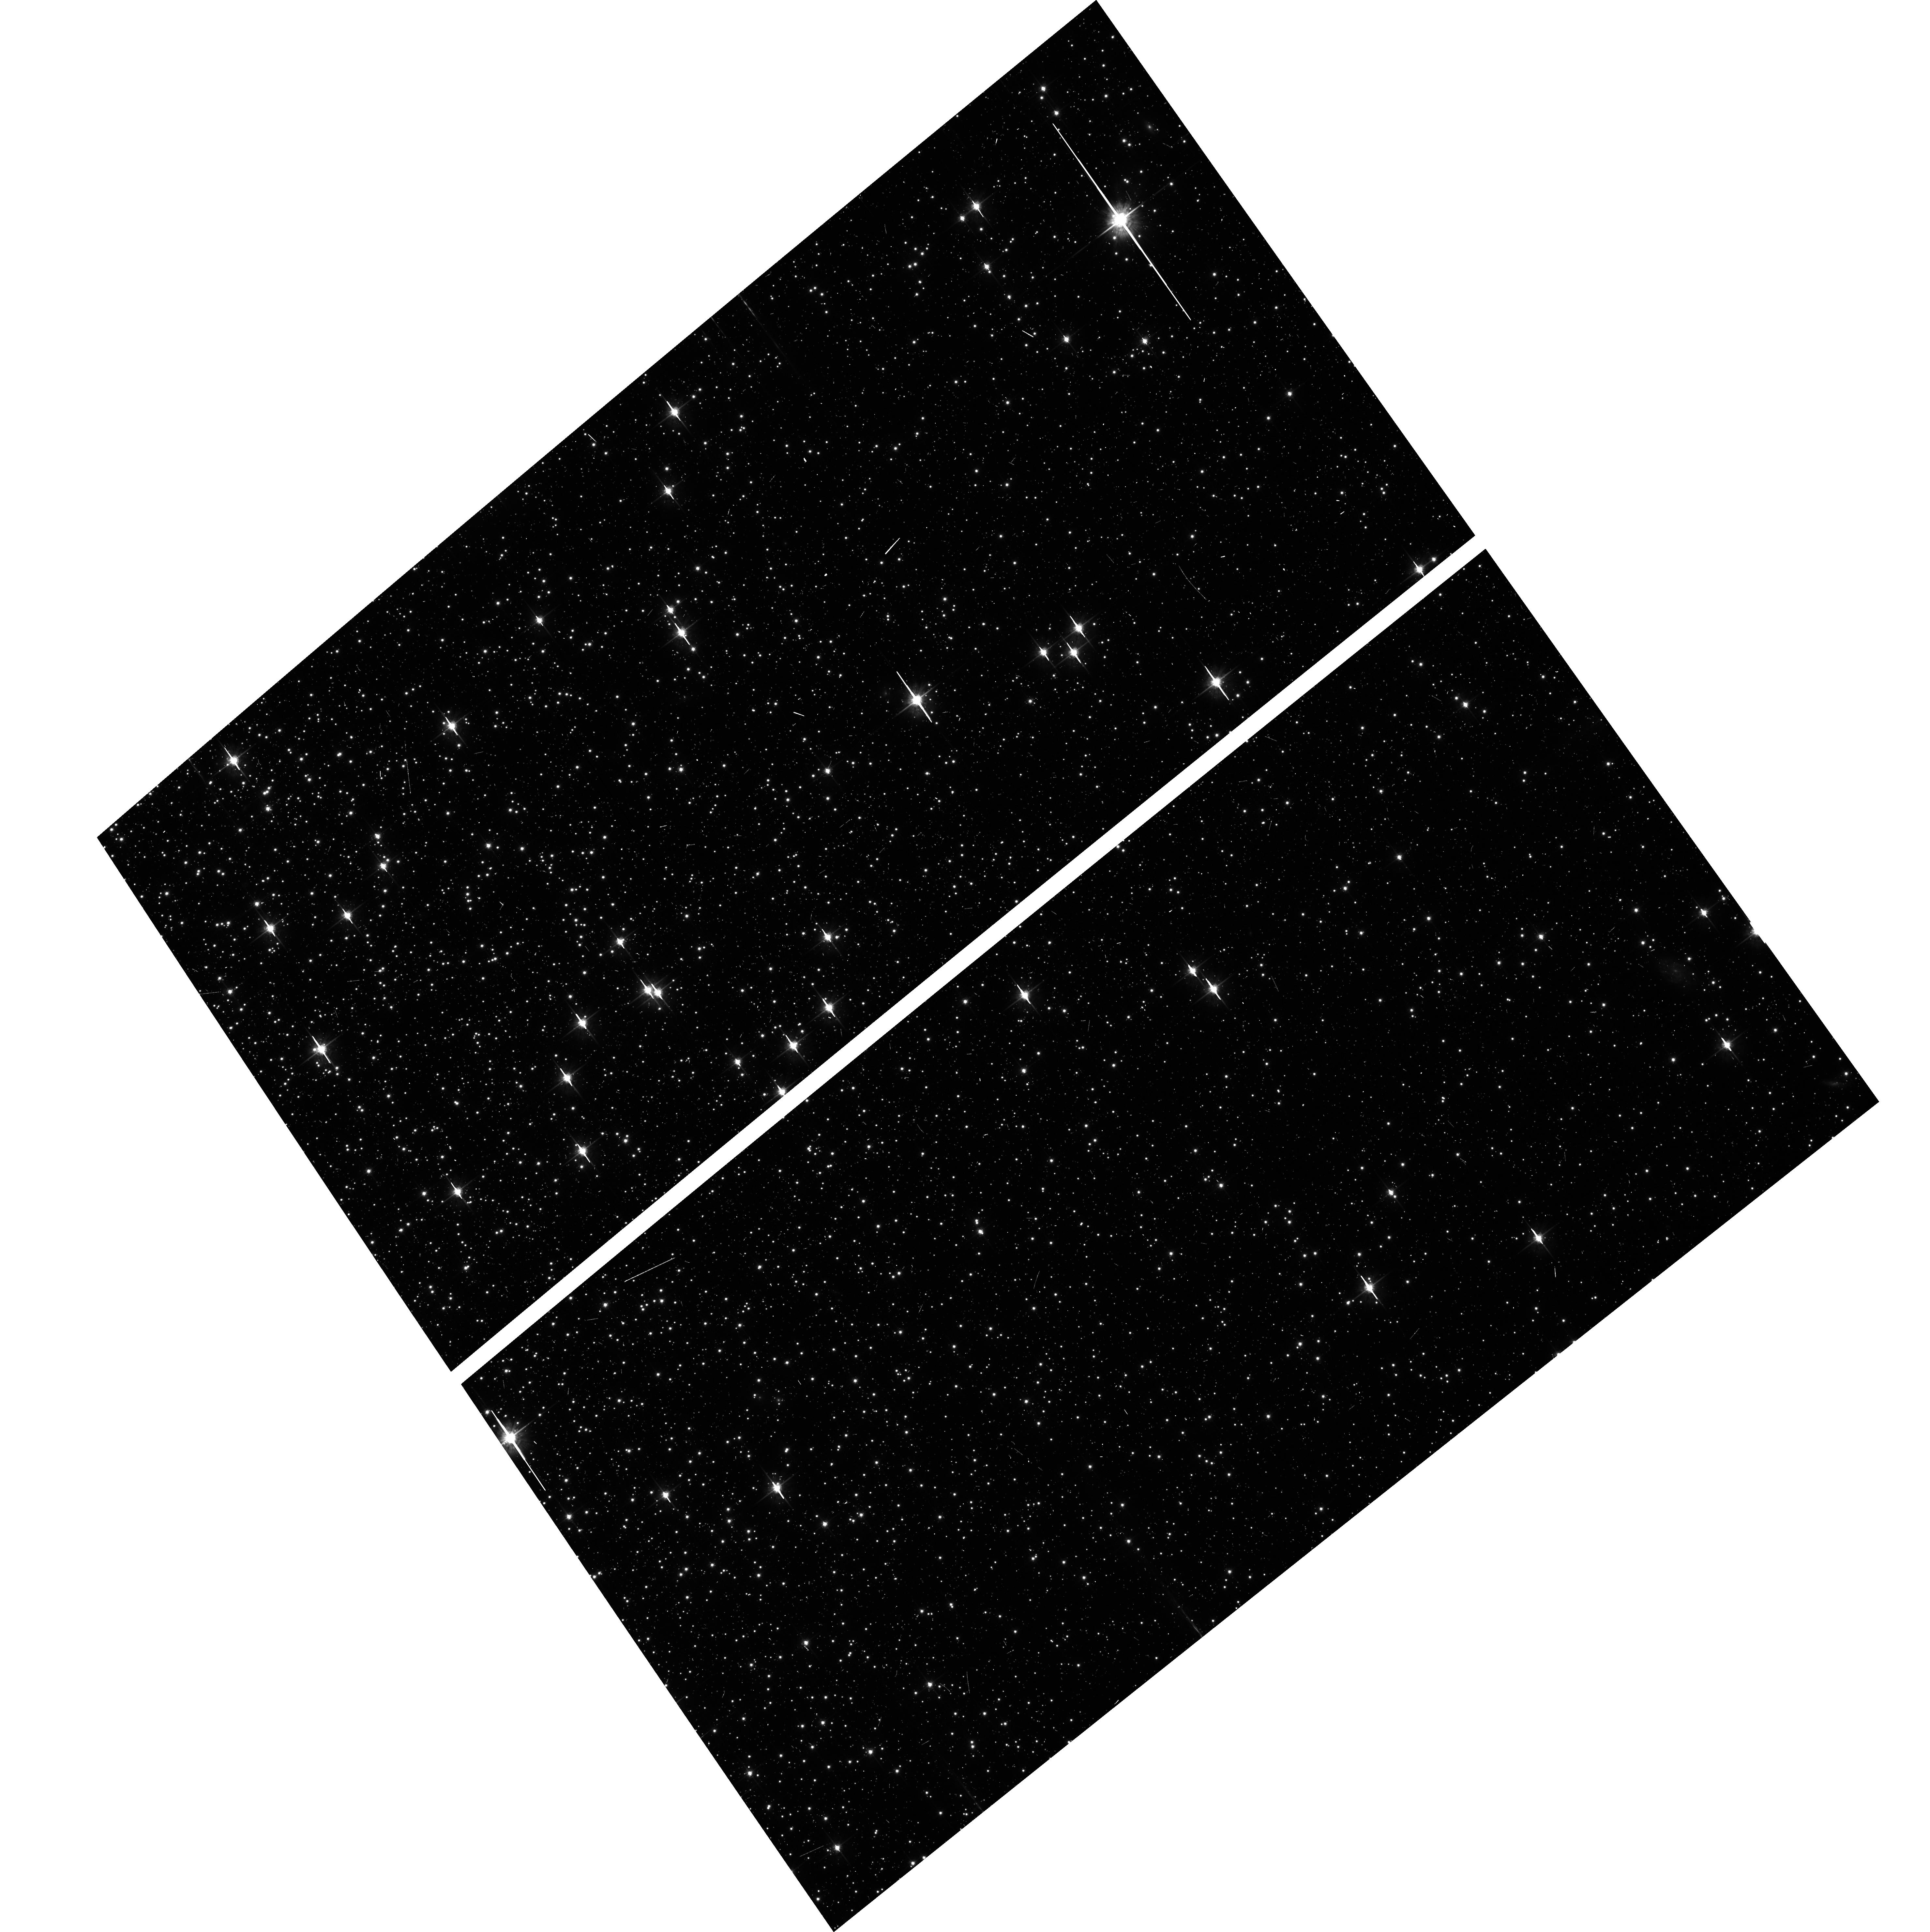
Target: NGC104-WFC. Instrument: ACS/WFC. Filter: F625W. Exposure: 5 min. Observation ID: hst_14511_01_acs_wfc_f625w_jd5701

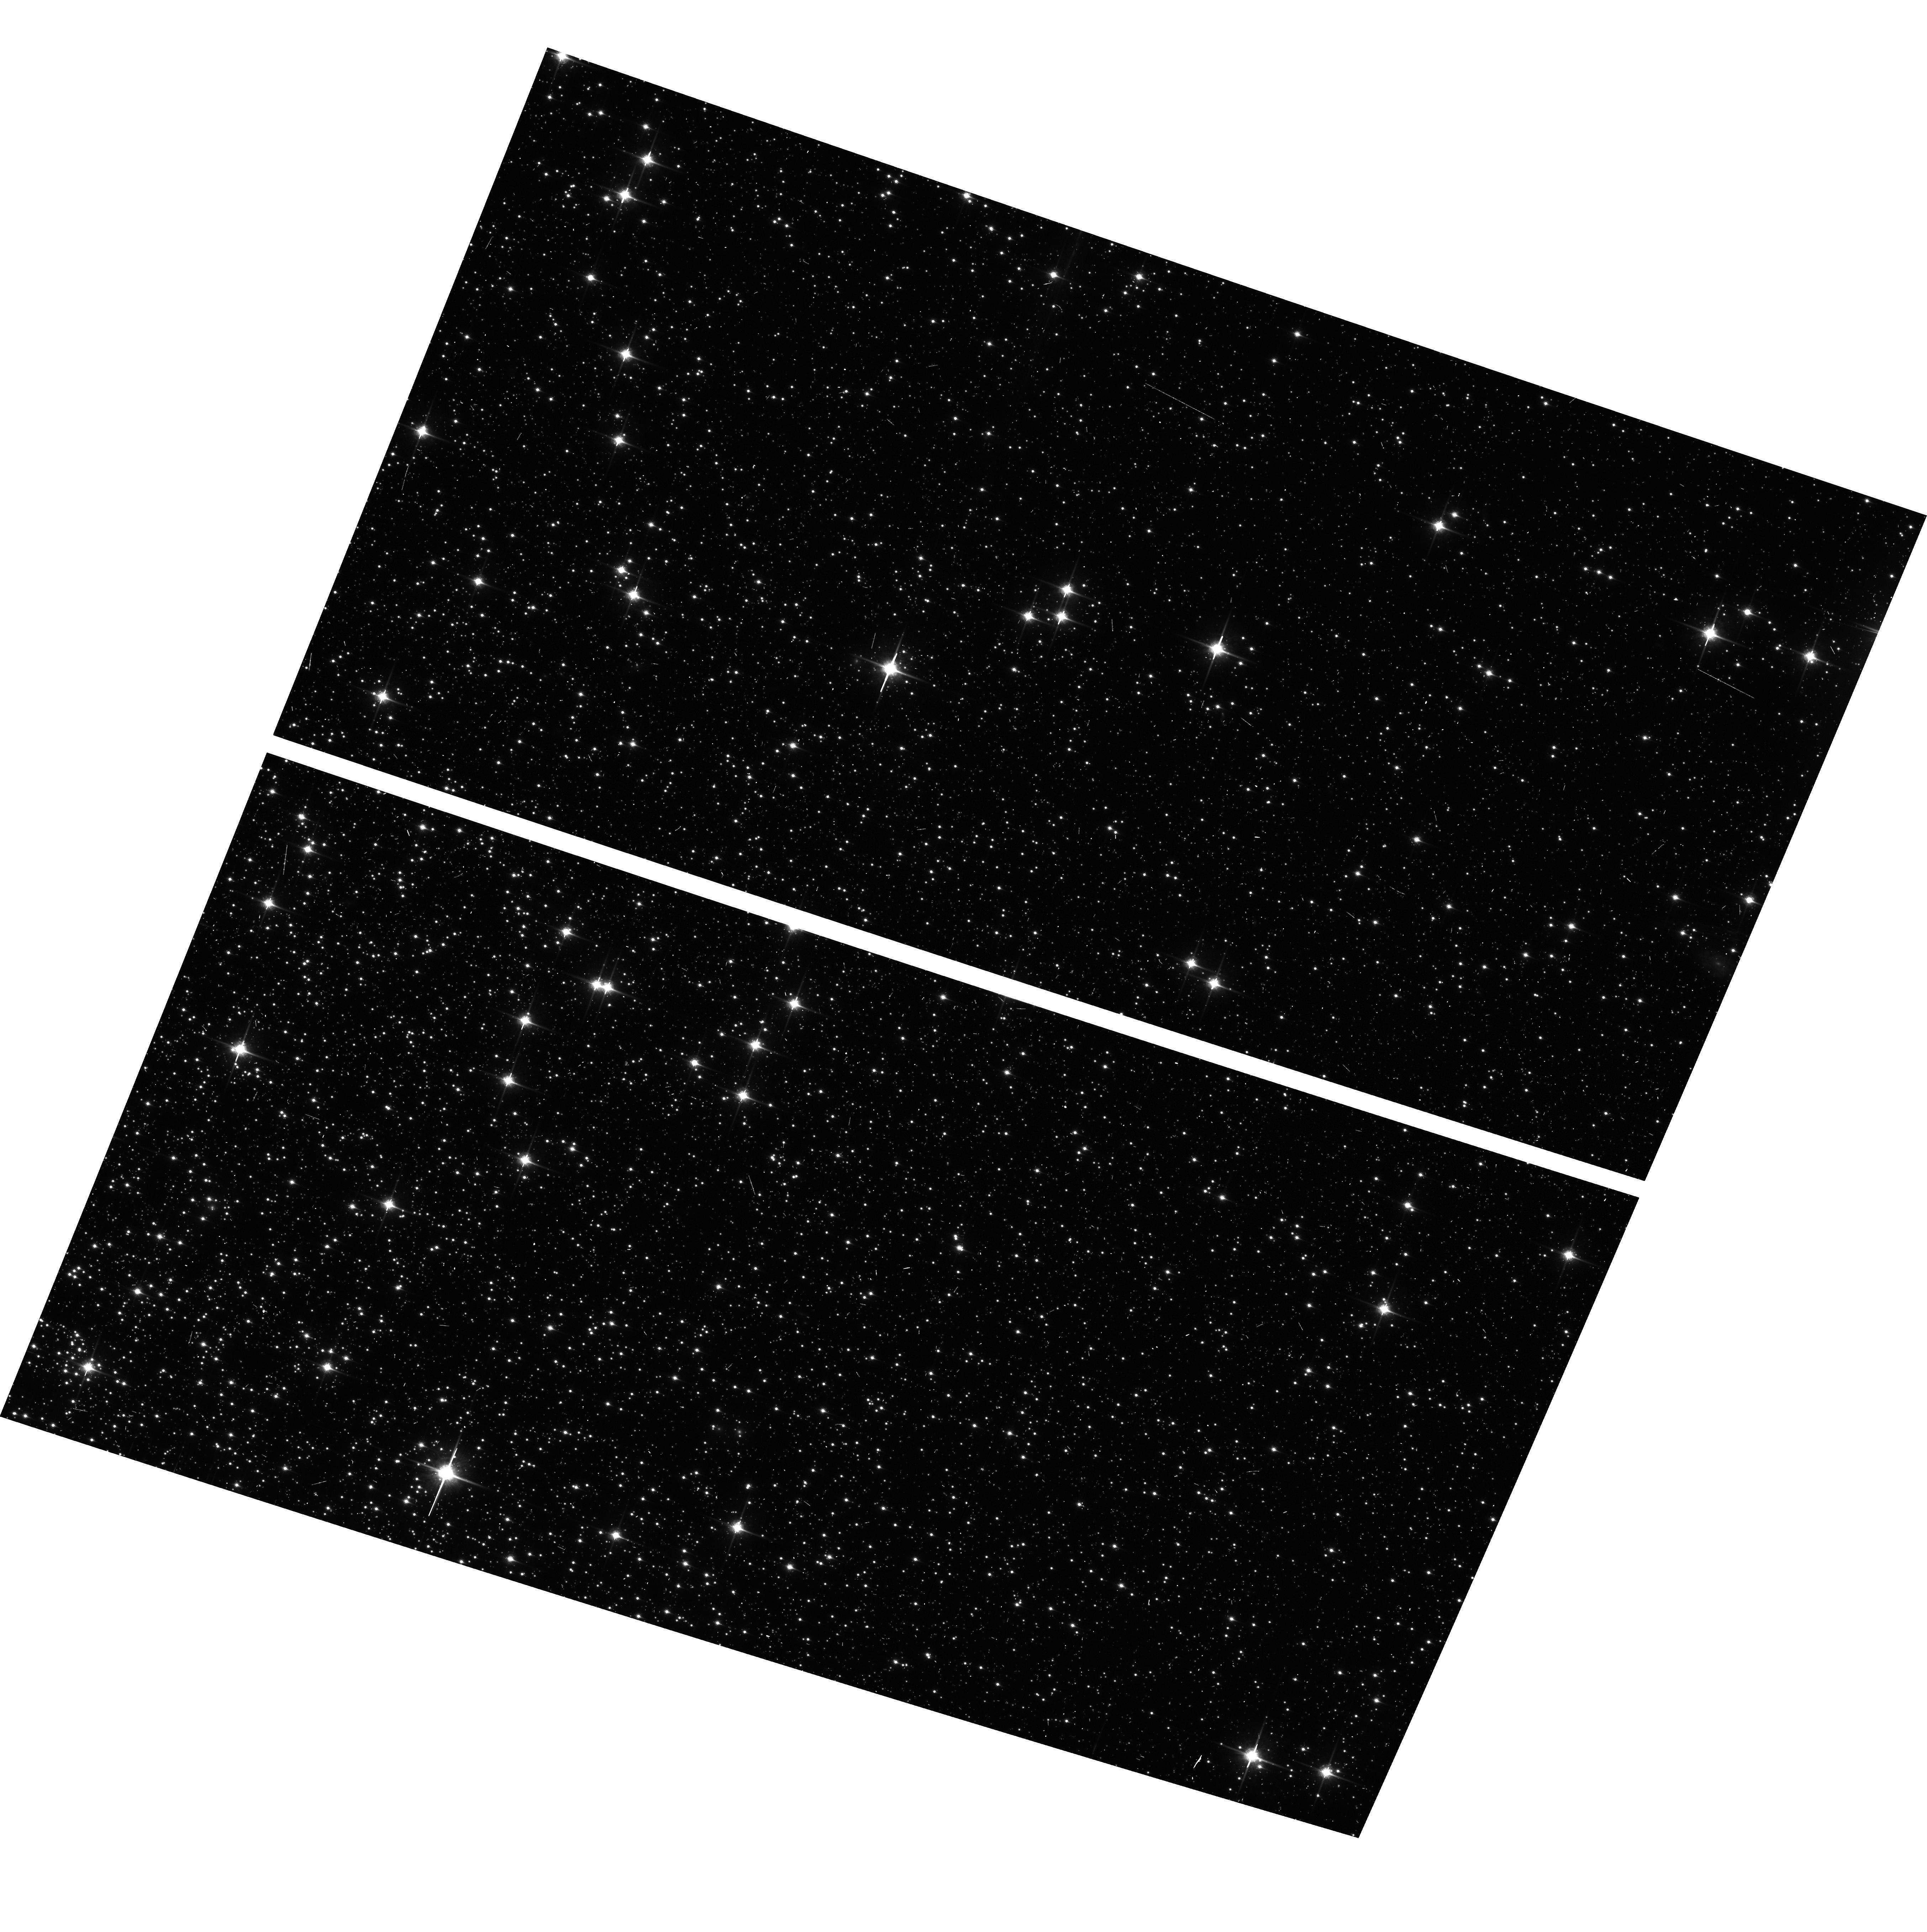
Target: NGC104-WFC. Instrument: ACS/WFC. Filter: F850LP. Exposure: 6 min. Observation ID: hst_14511_02_acs_wfc_f850lp_jd5702

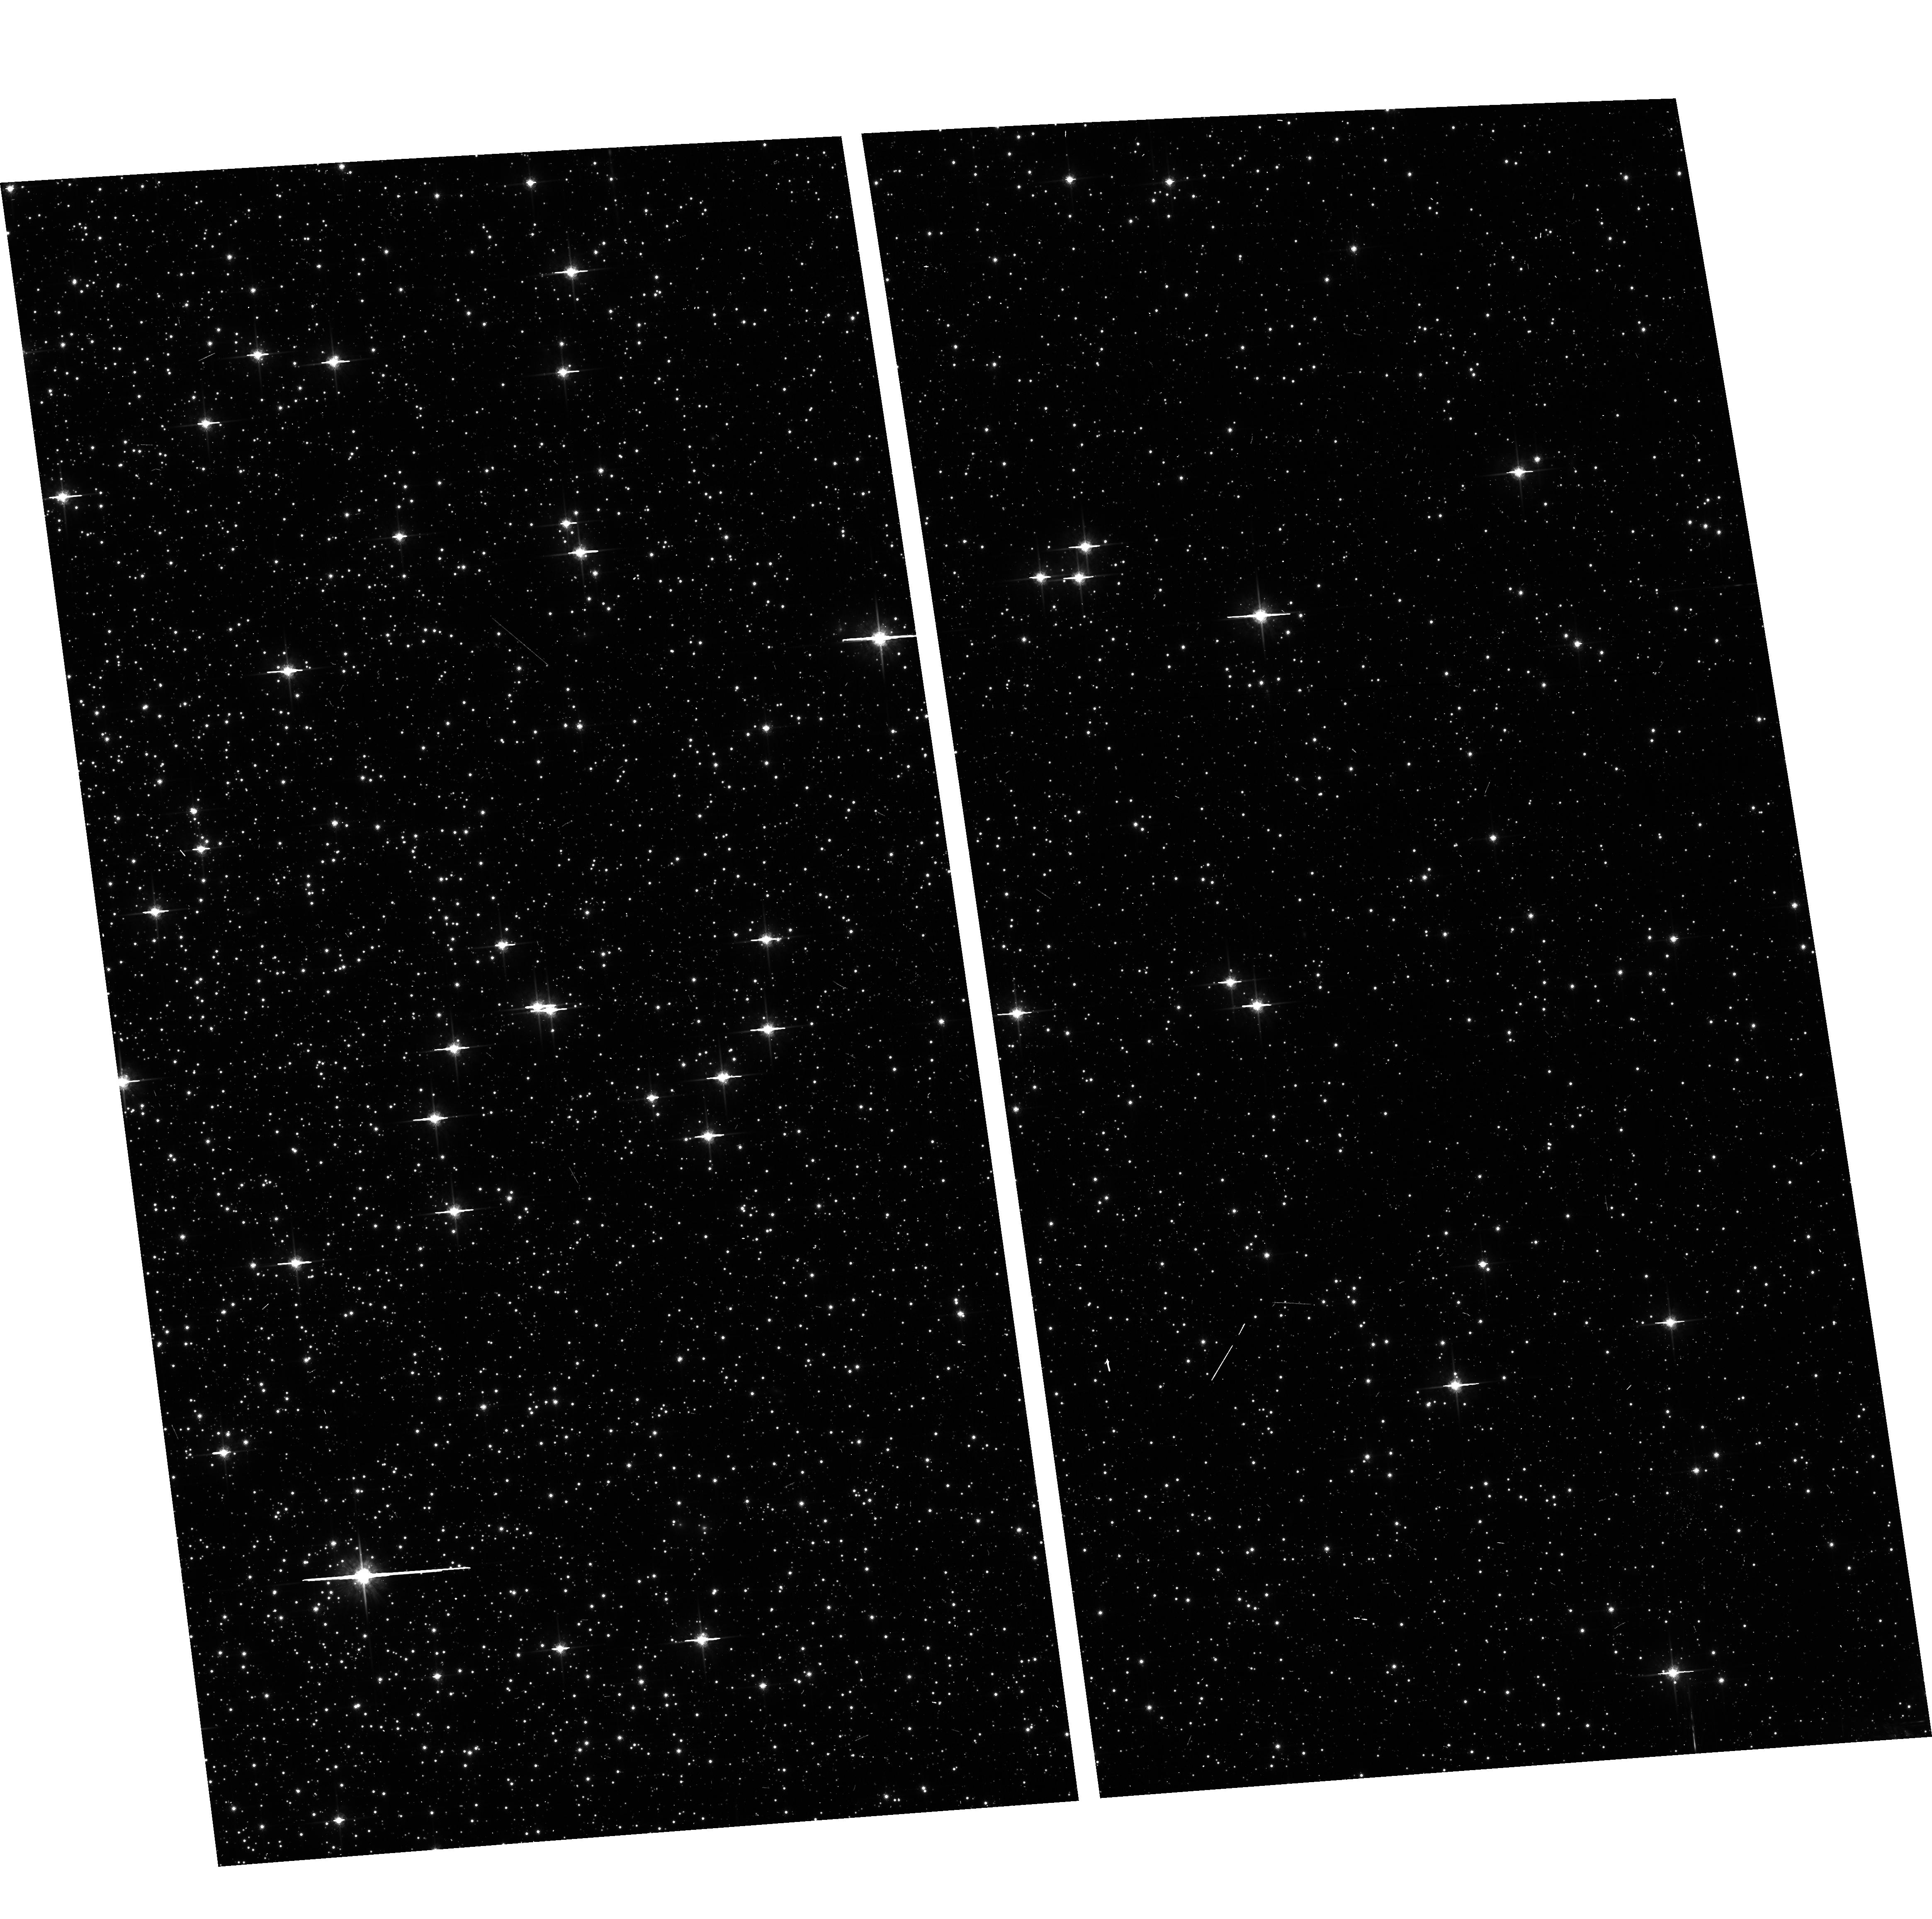
Target: NGC104-WFC. Instrument: ACS/WFC. Filter: F775W. Exposure: 6 min. Observation ID: hst_14511_03_acs_wfc_f775w_jd5703

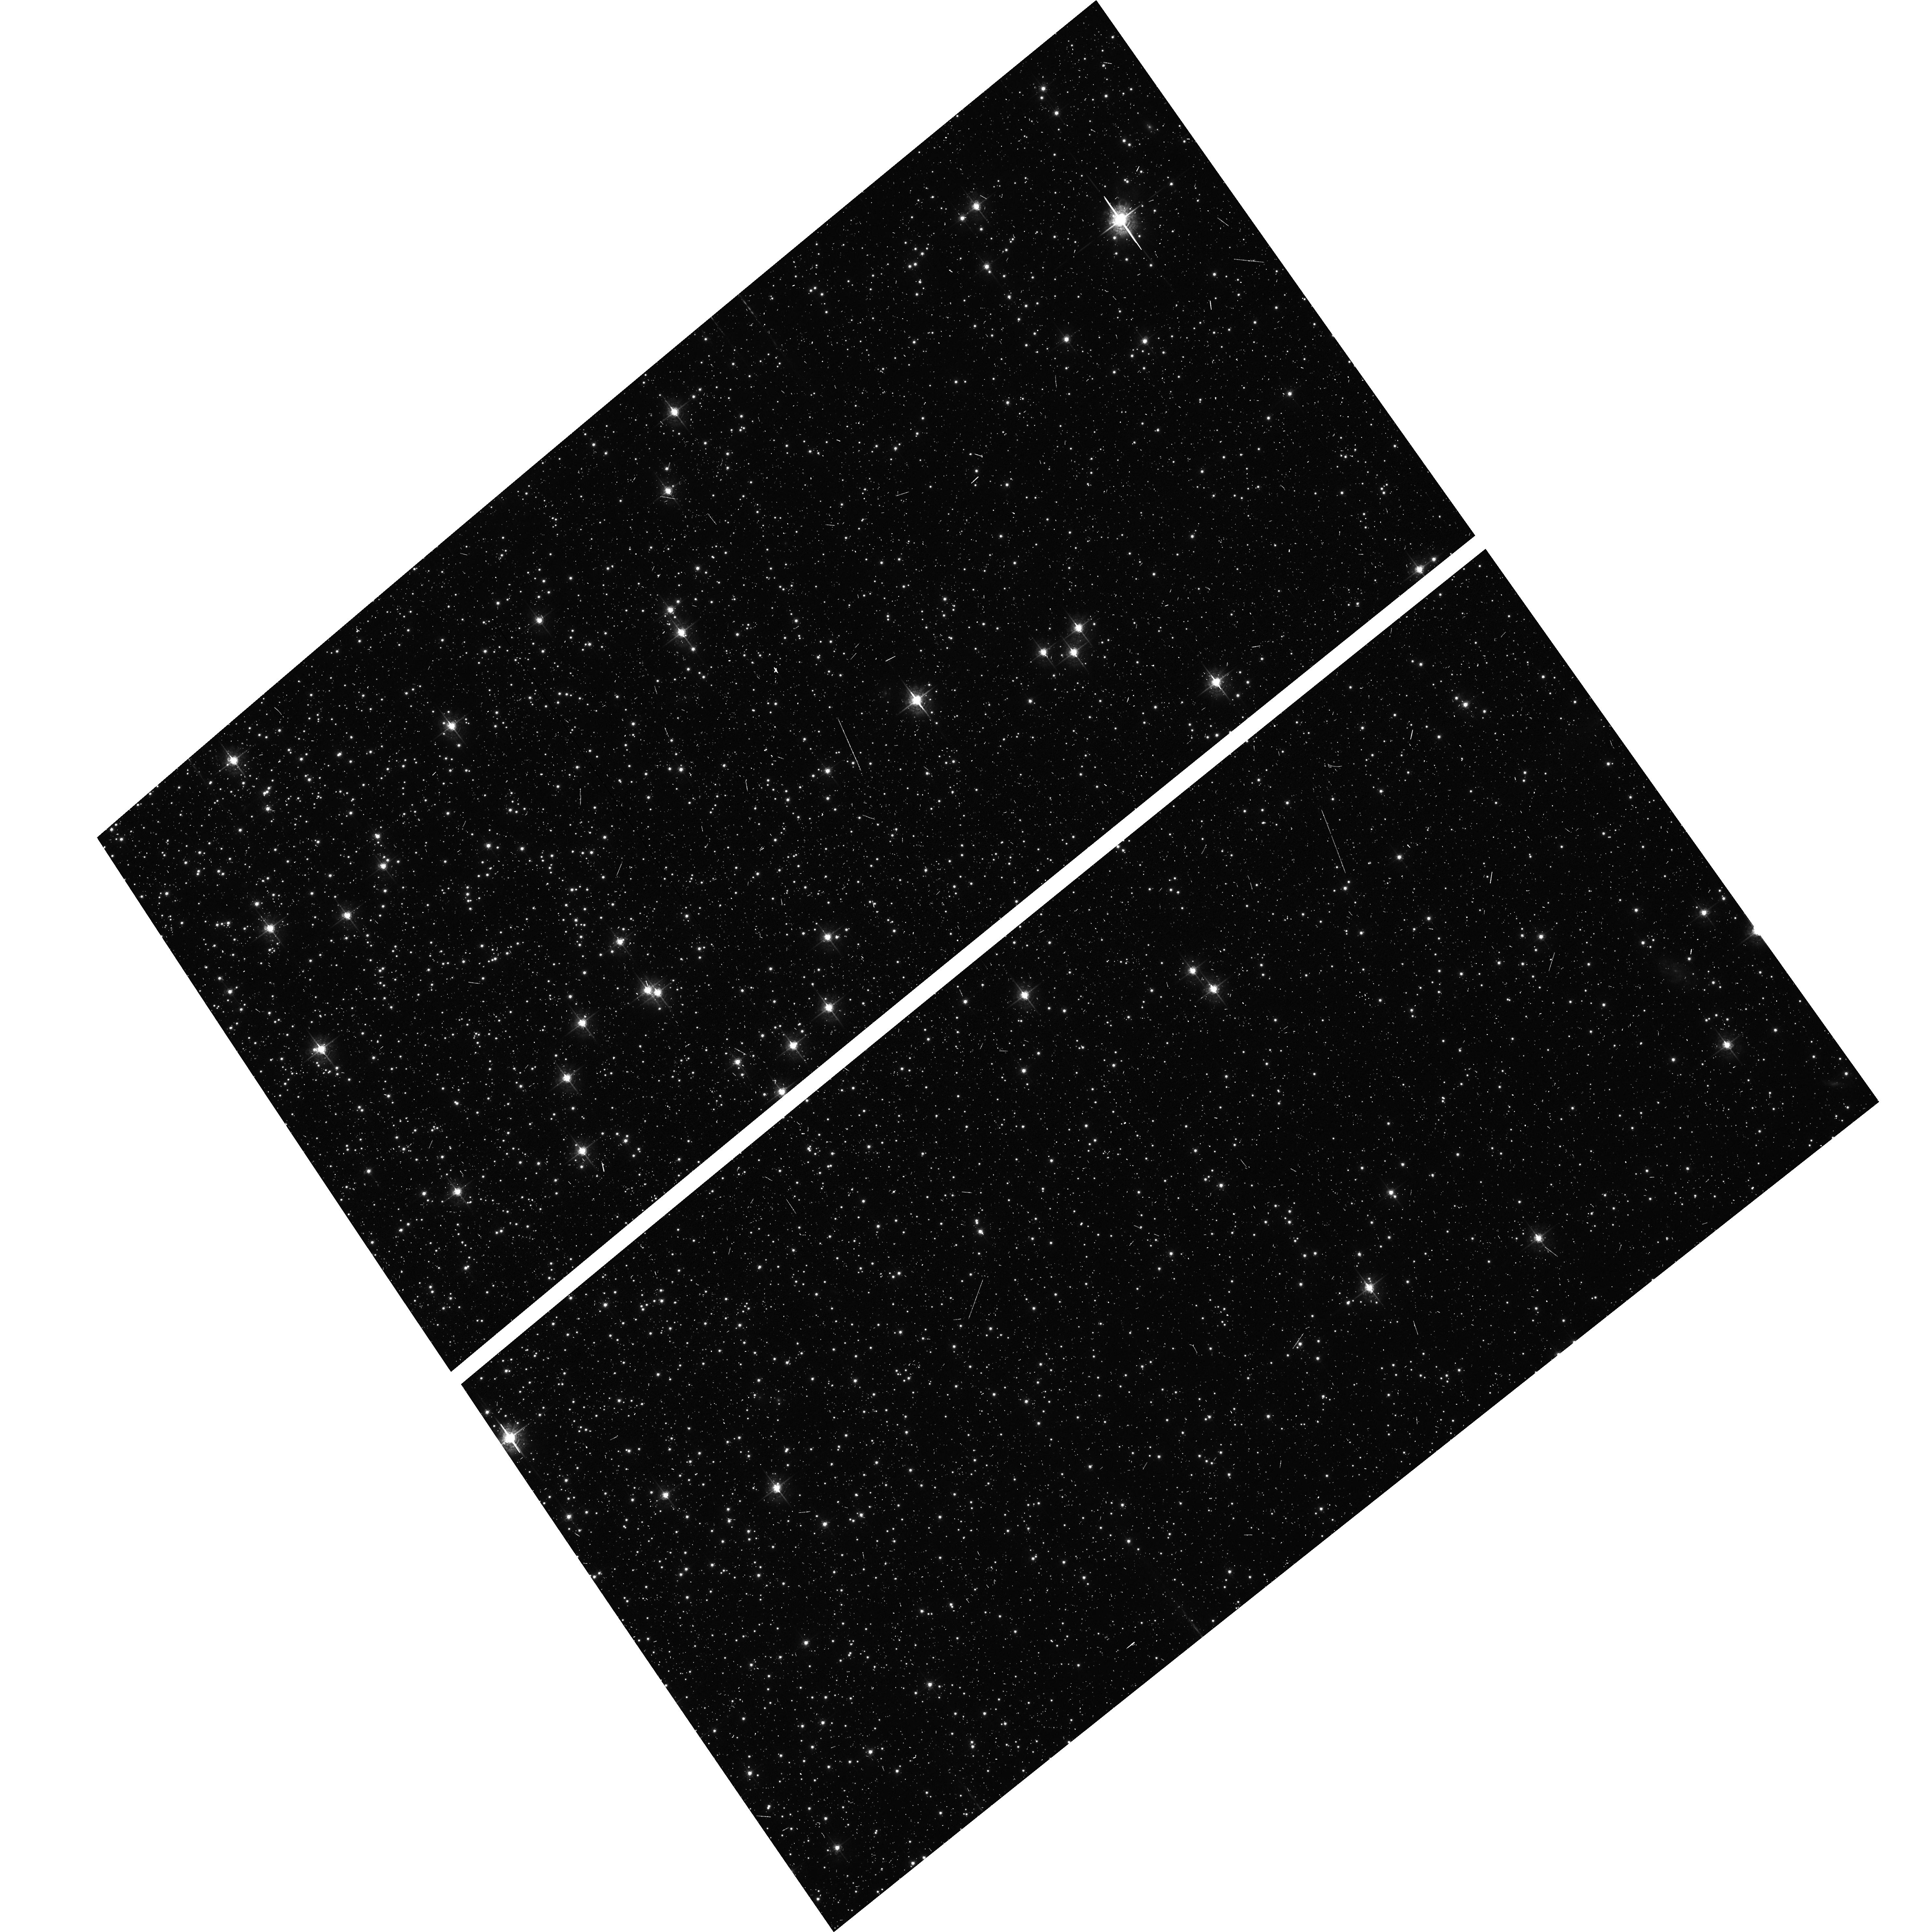
Target: NGC104-WFC. Instrument: ACS/WFC. Filter: F550M. Exposure: 6 min. Observation ID: hst_14511_01_acs_wfc_f550m_jd5701

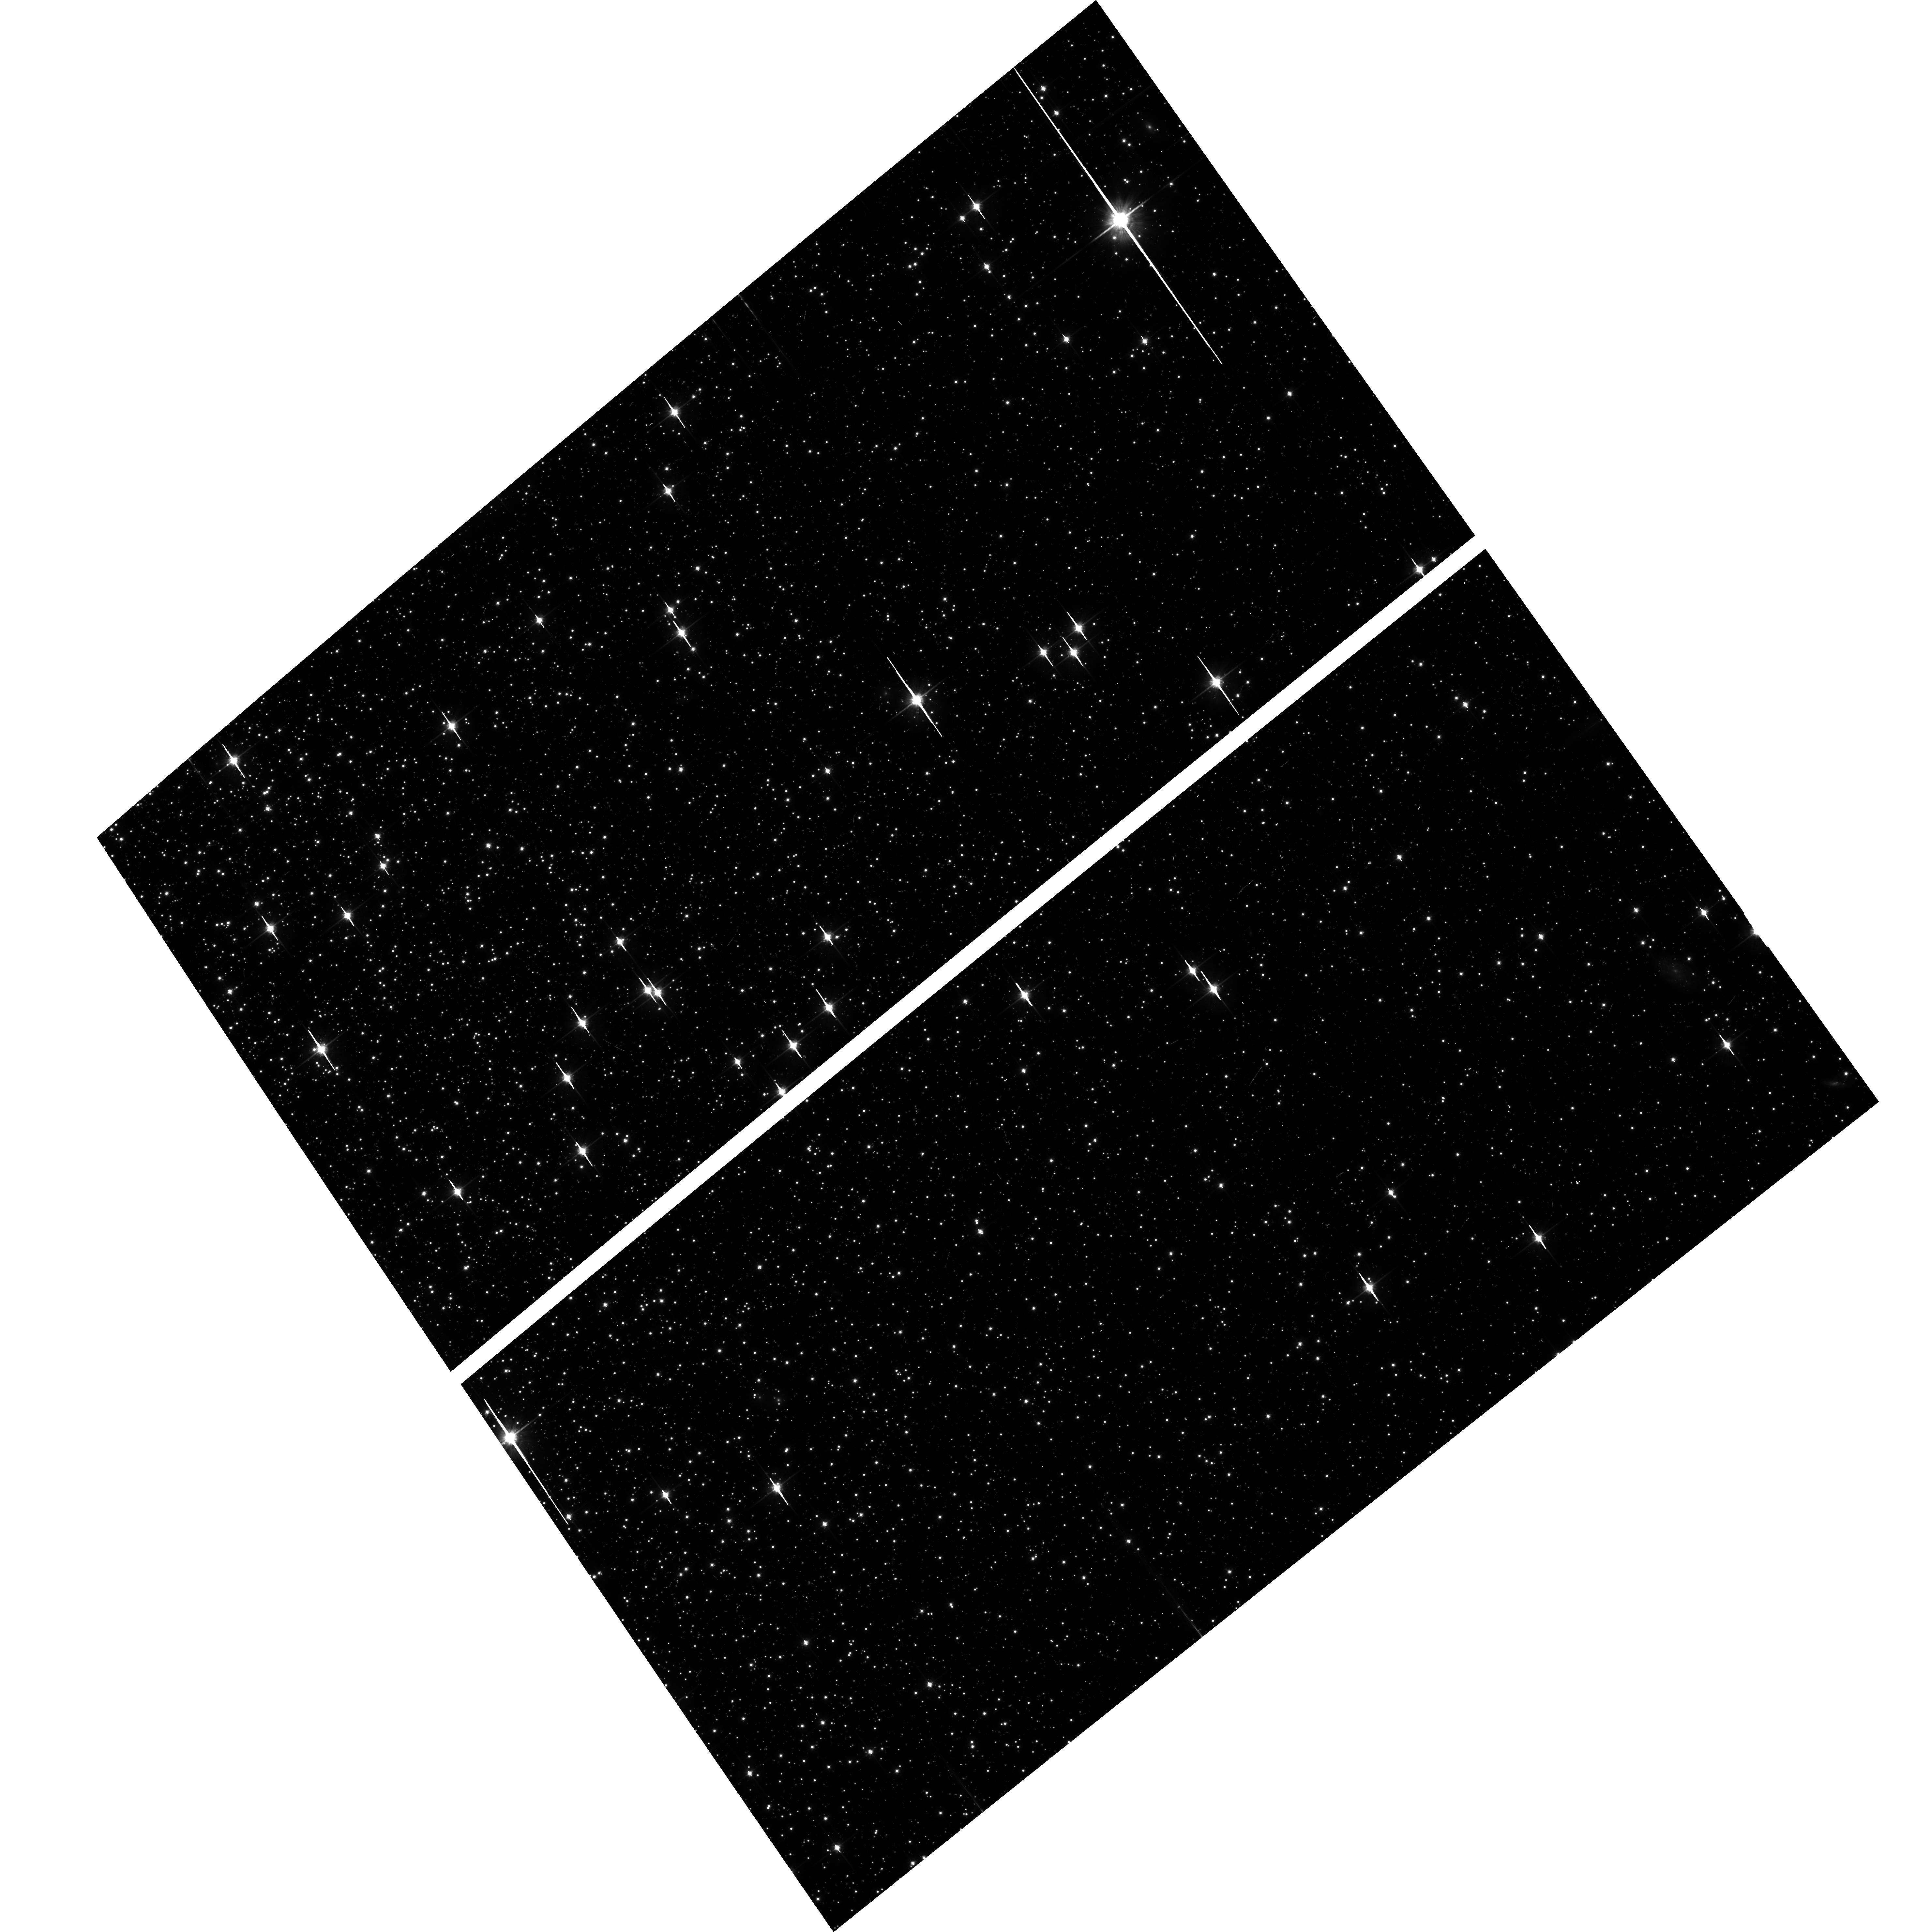
Target: NGC104-WFC. Instrument: ACS/WFC. Filter: F814W. Exposure: 6 min. Observation ID: hst_14511_01_acs_wfc_f814w_jd5701

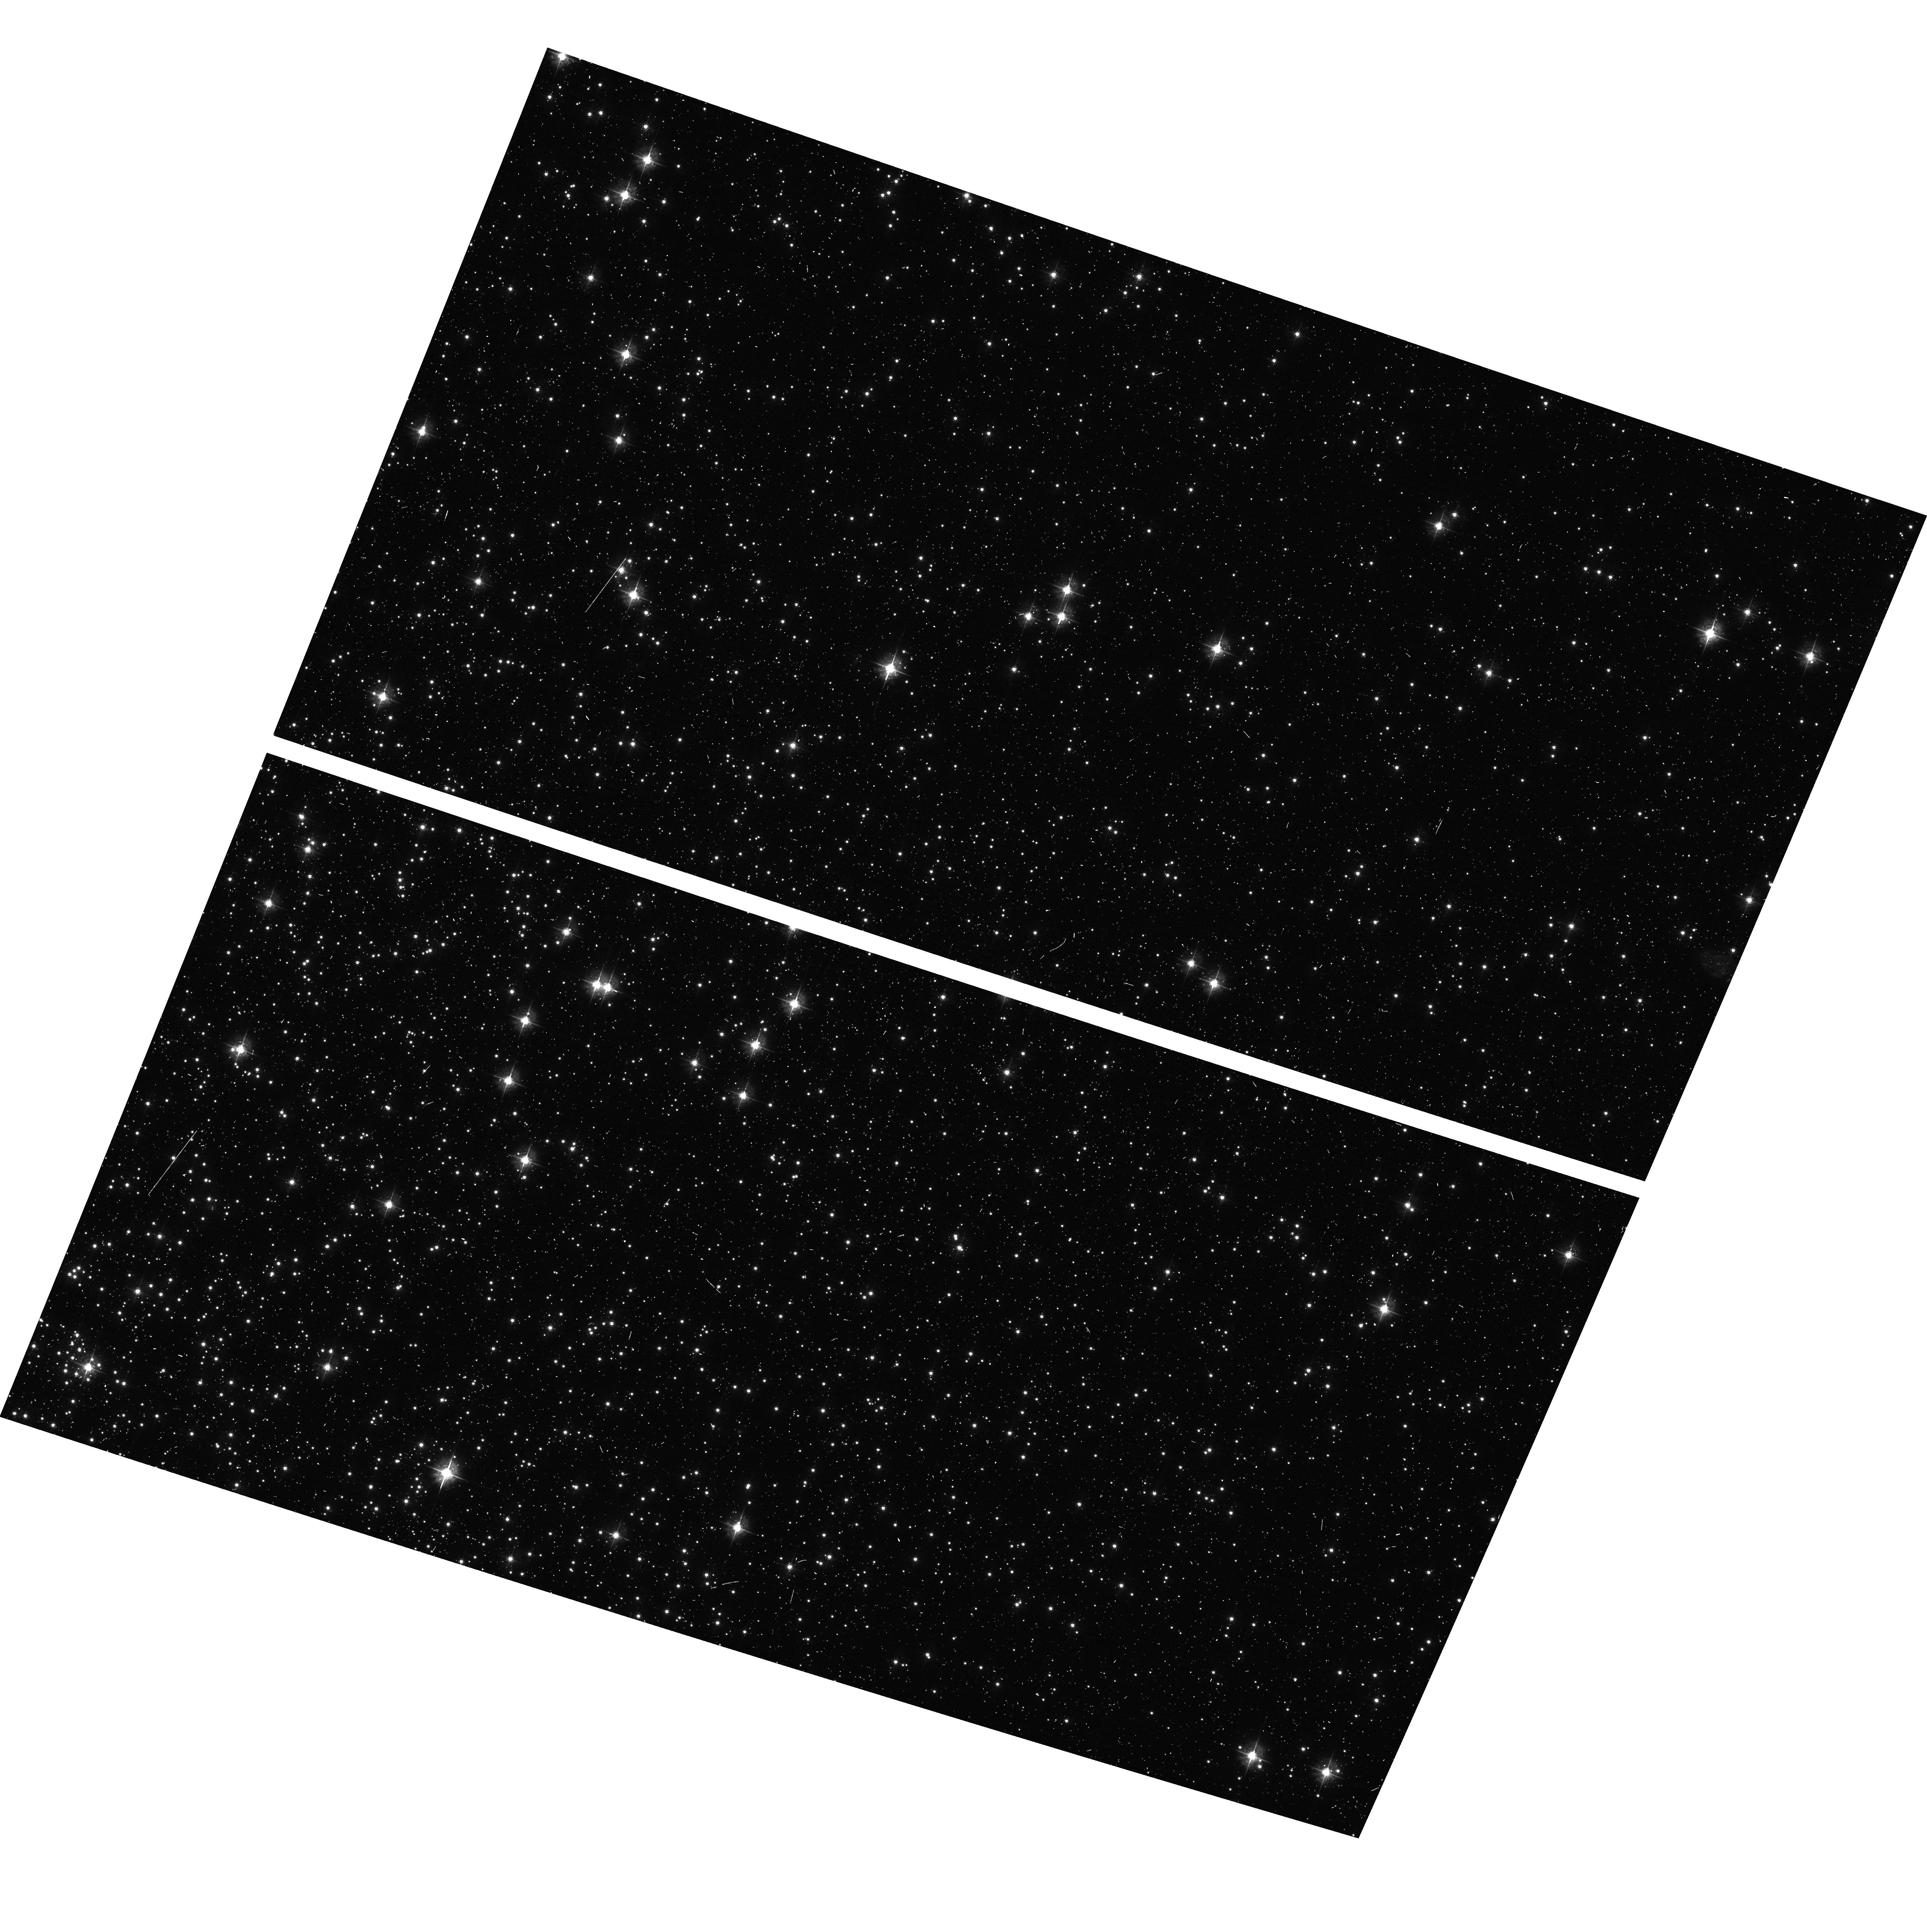
Target: NGC104-WFC. Instrument: ACS/WFC. Filter: F435W. Exposure: 6 min. Observation ID: hst_14511_02_acs_wfc_f435w_jd5702

ACS CCD Stability Monitor (PI: Coe, Dan)

Every year, beginning with the SMOV, ACS/WFC has obtained multiband imaging of a moderately crowded stellar field in the cluster 47 Tuc (6' west of the core). The positions and magnitudes of objects are used to monitor local and large scale variations in the plate scale and the sensitivity of the detectors and to derive an independent measure of the detector CTE. Single exposures in each WFC sub-array mode (512, 1K, 2K) allow us to verify that photometry obtained in full-frame and in sub-array modes are repeatable to better than 1%. This test is important for the ACS Photometric Cross-Calibration program, which uses sub-array exposures.